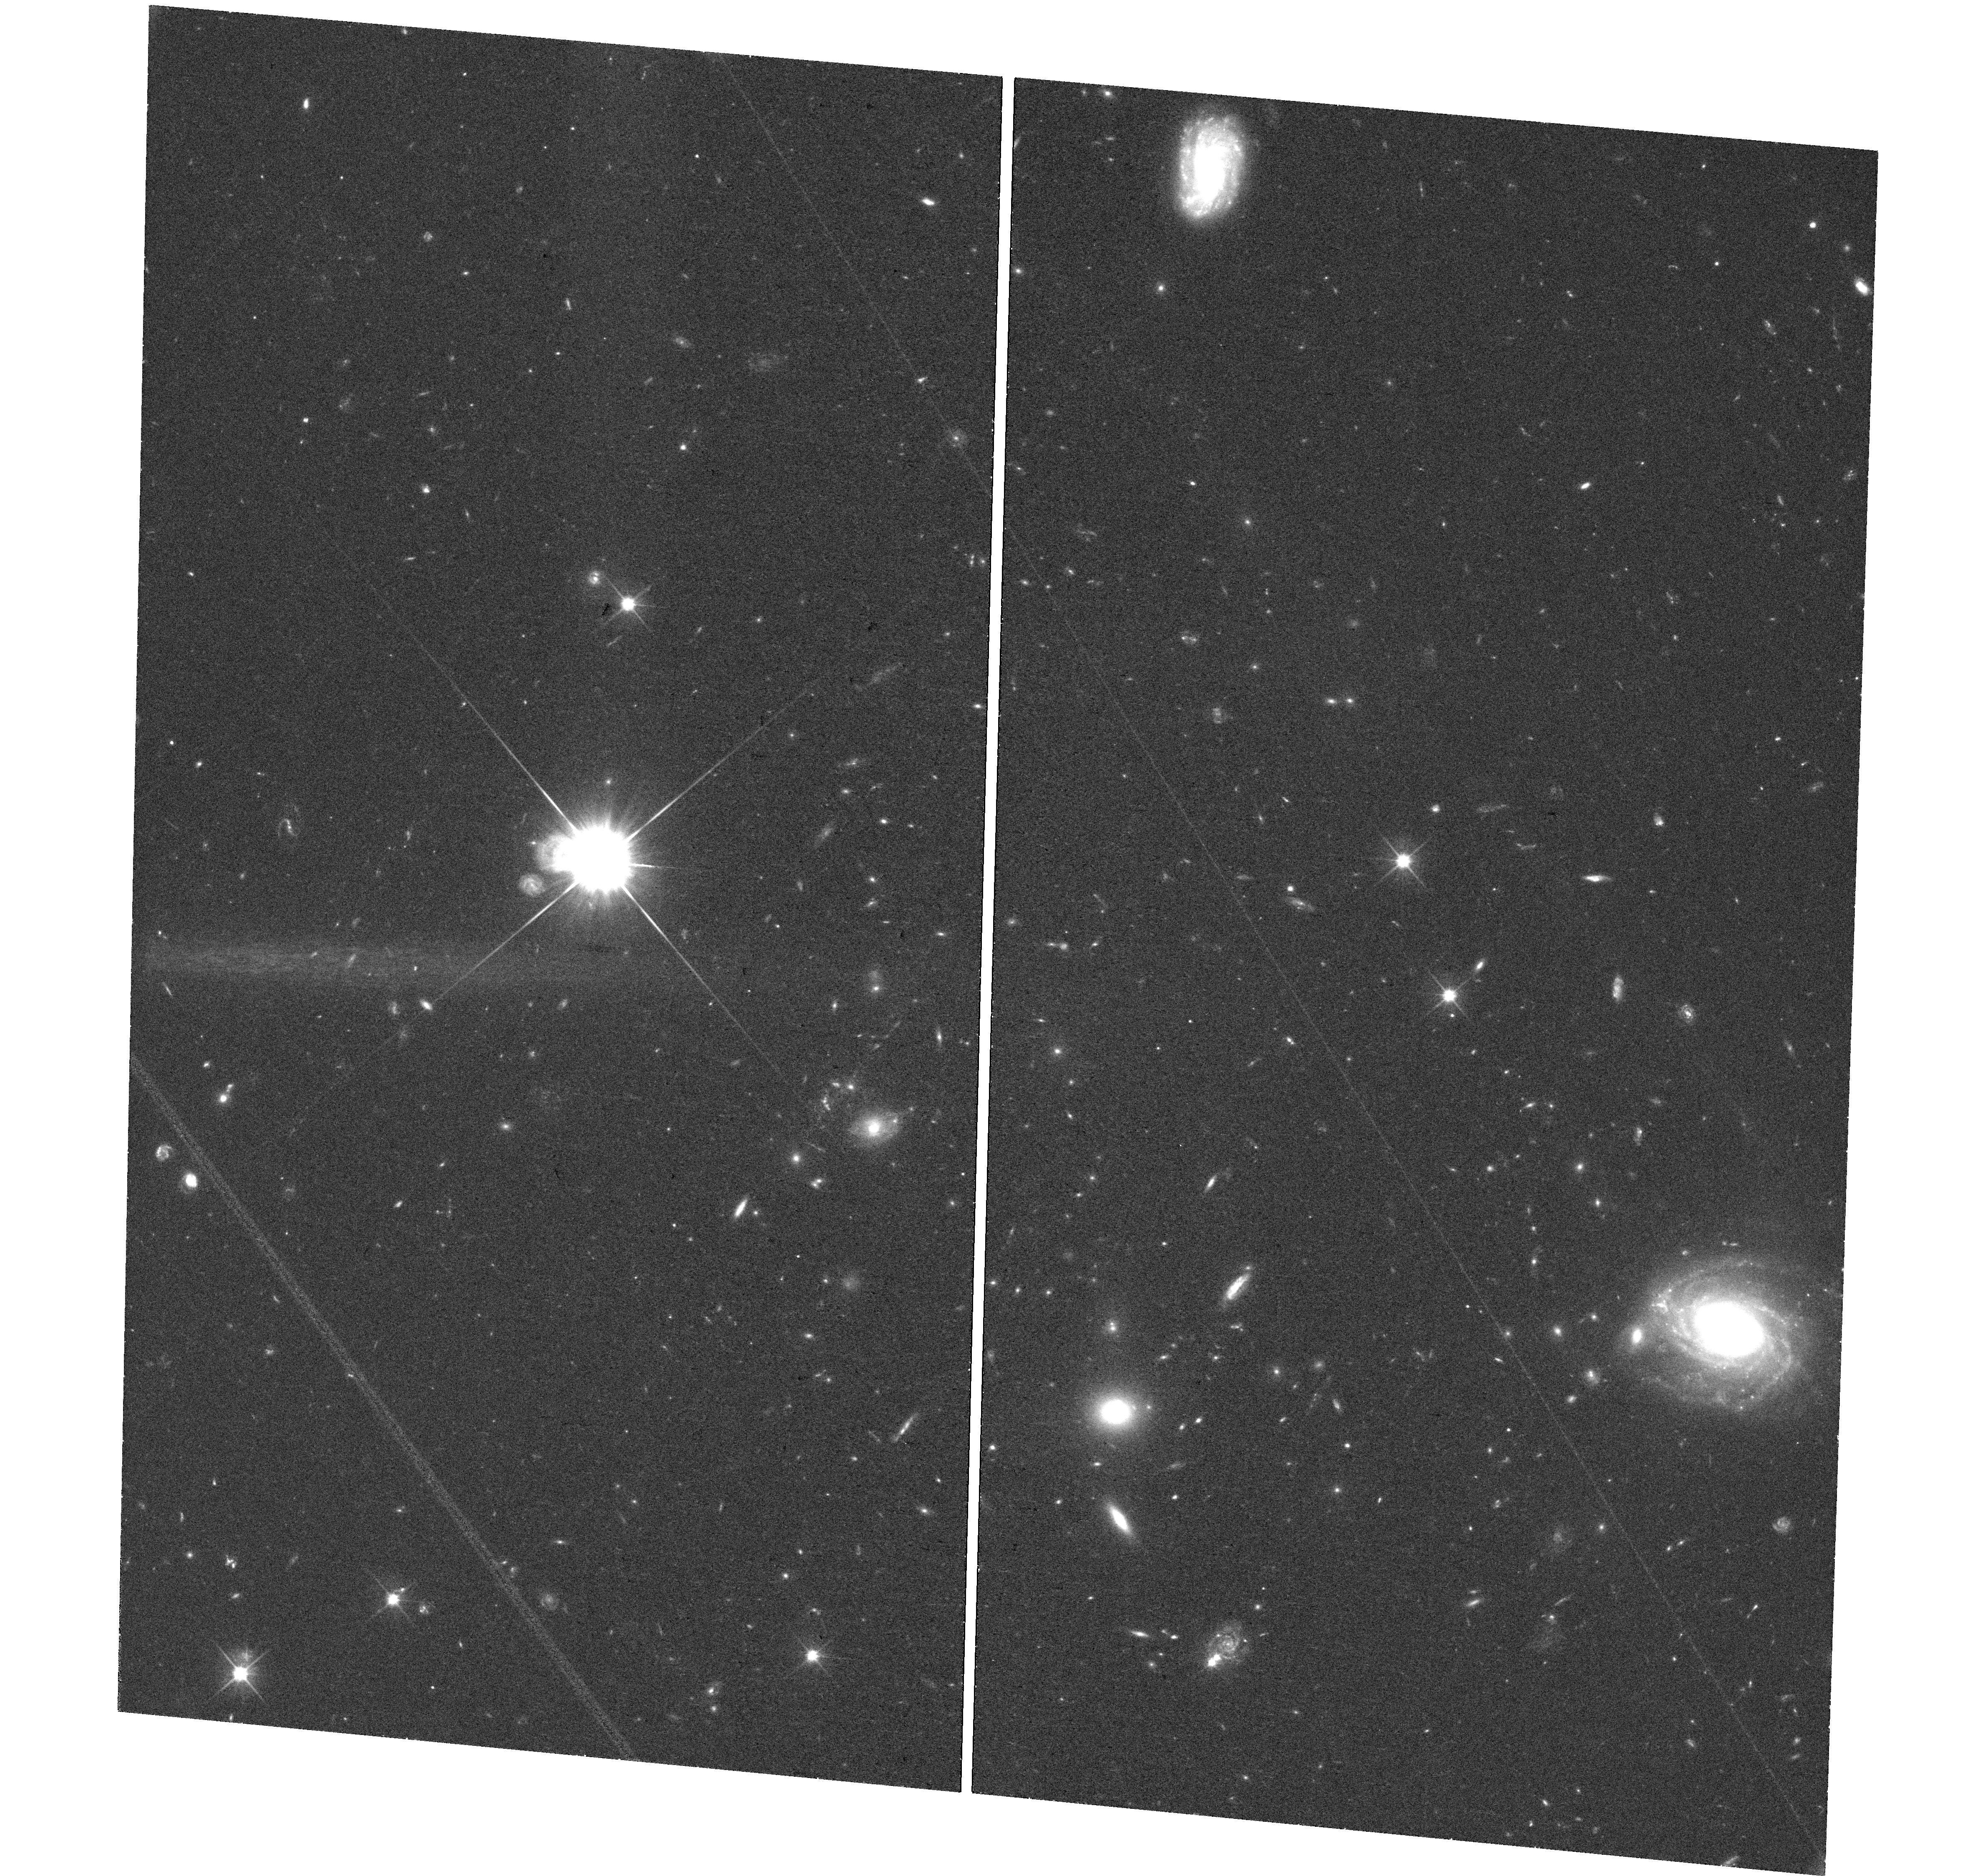
Target: GRB210704A
Instrument: WFC3/UVIS
Filter: F606W
Exposure: 36 min
Observation ID: hst_16275_u5_wfc3_uvis_f606w_ied9u5

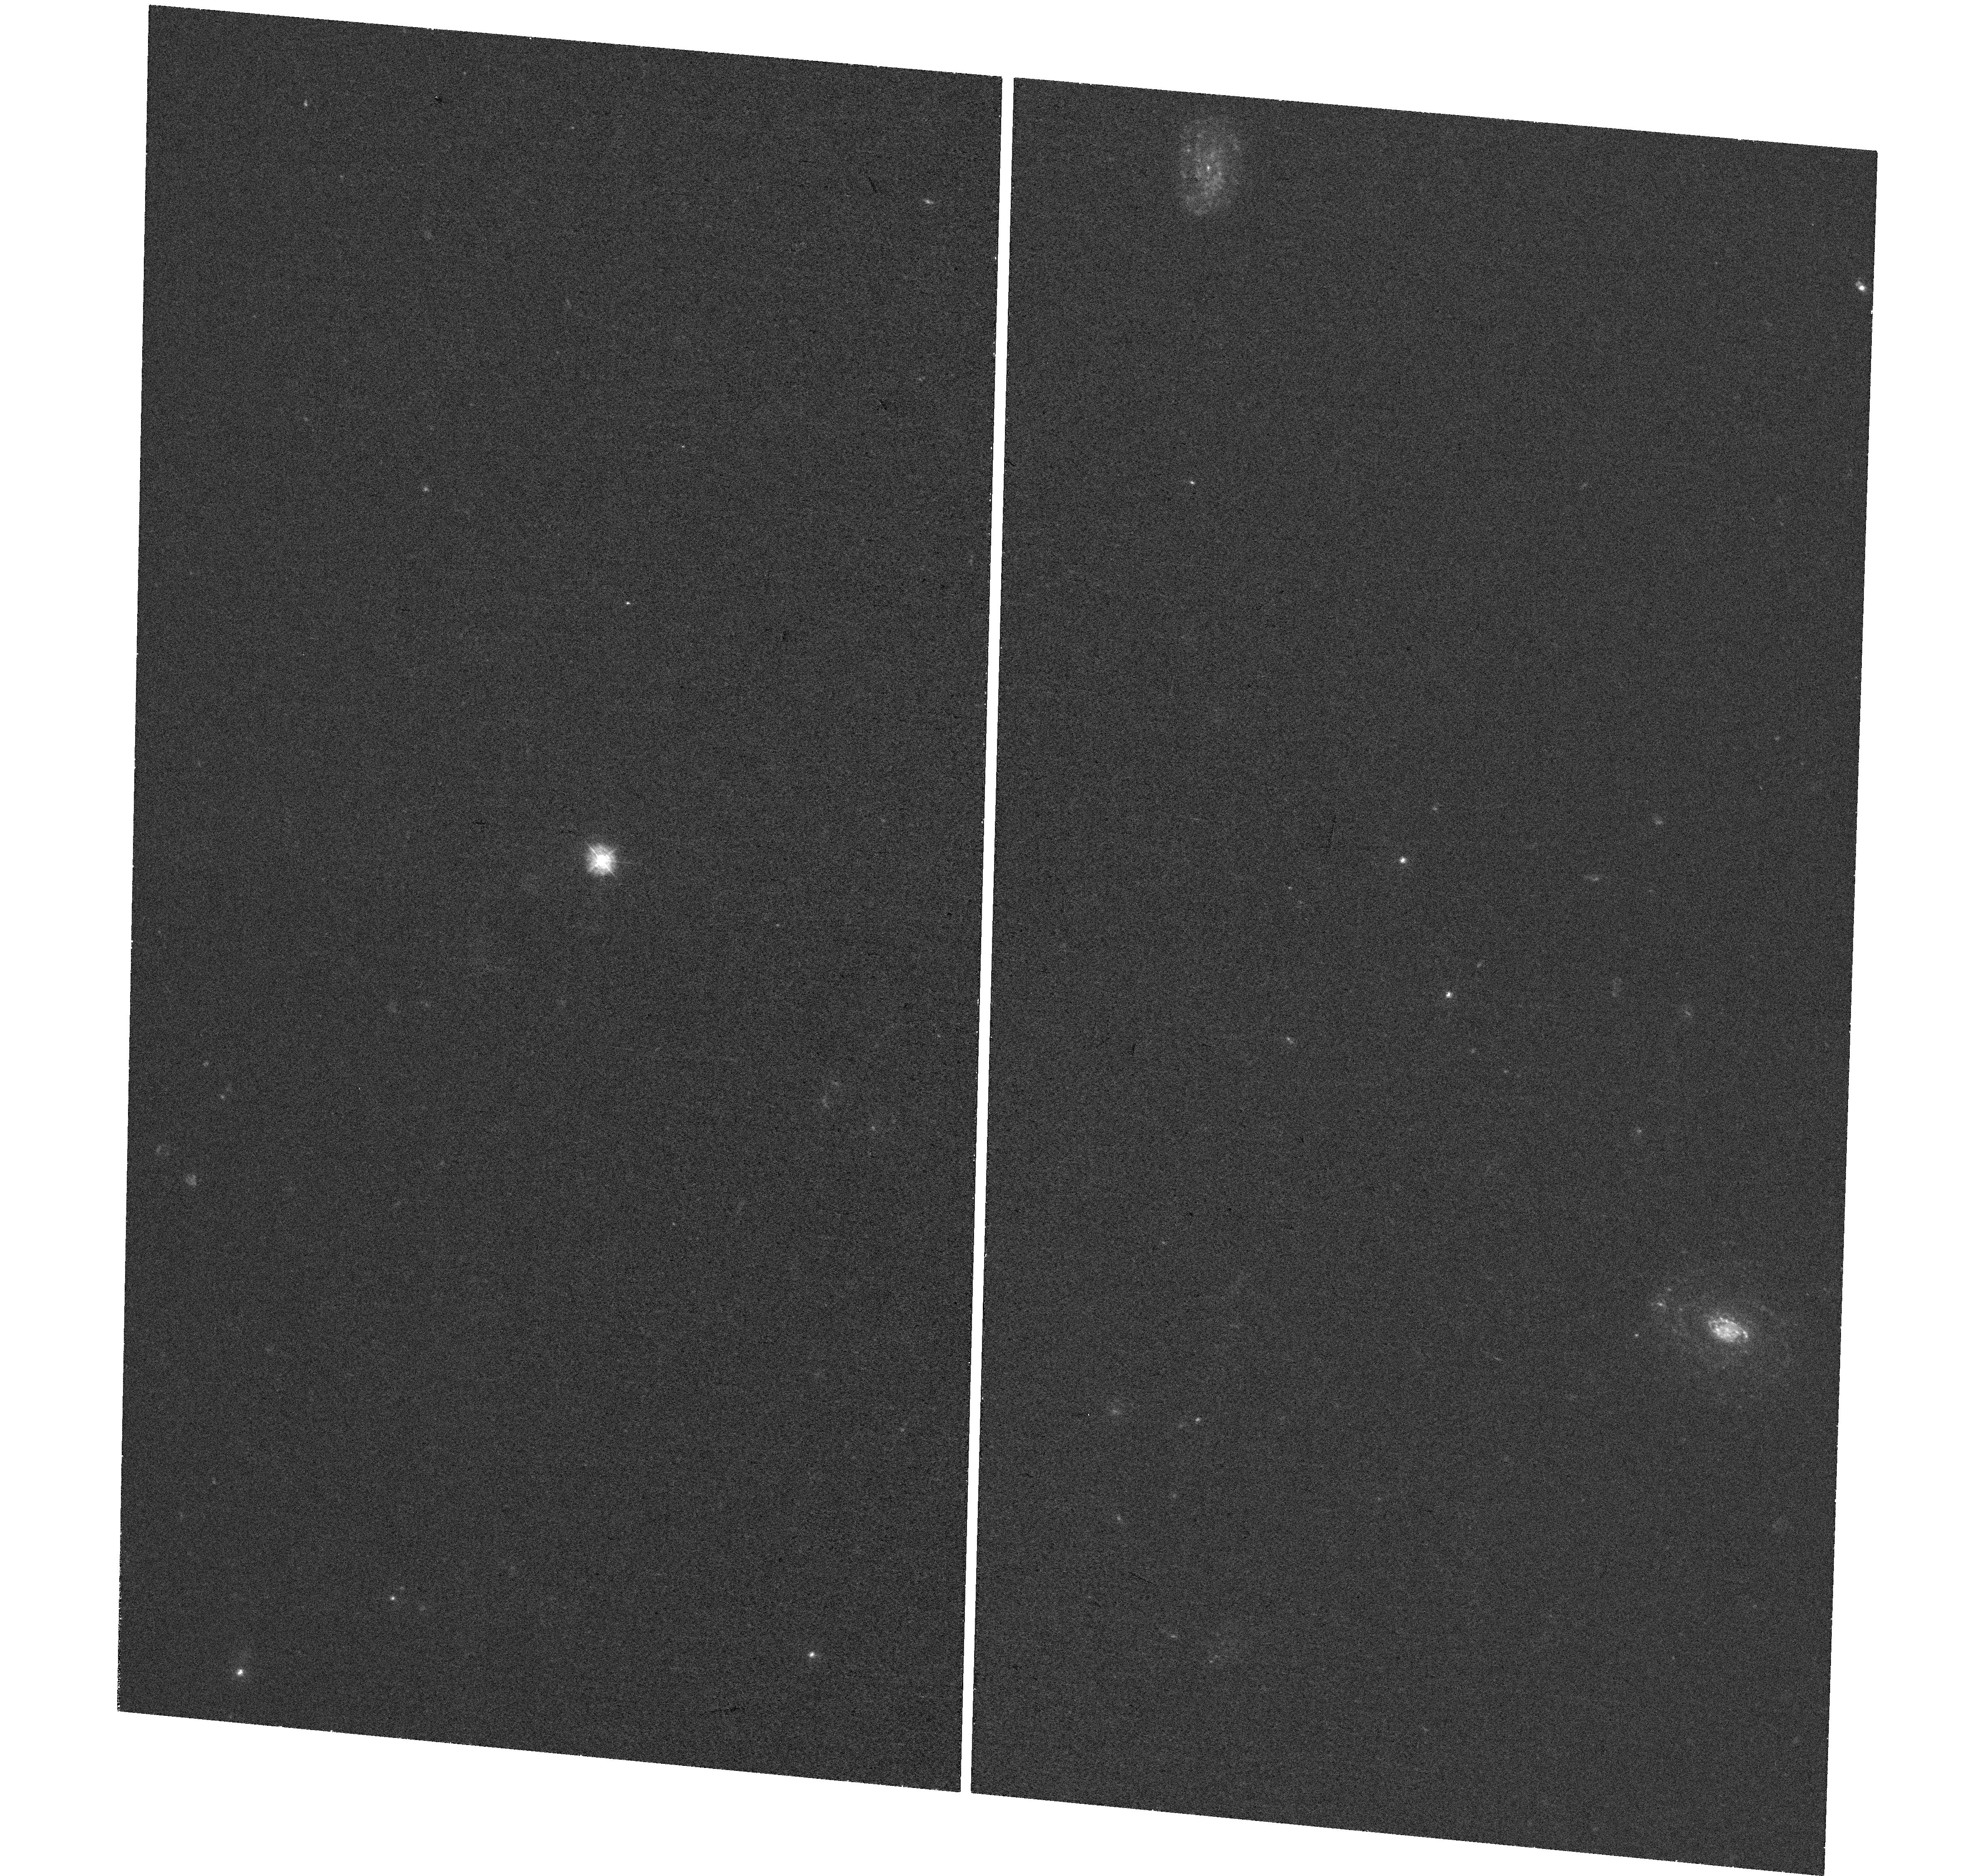
Target: GRB210704A
Instrument: WFC3/UVIS
Filter: F336W
Exposure: 35 min
Observation ID: hst_16275_u1_wfc3_uvis_f336w_ied9u1

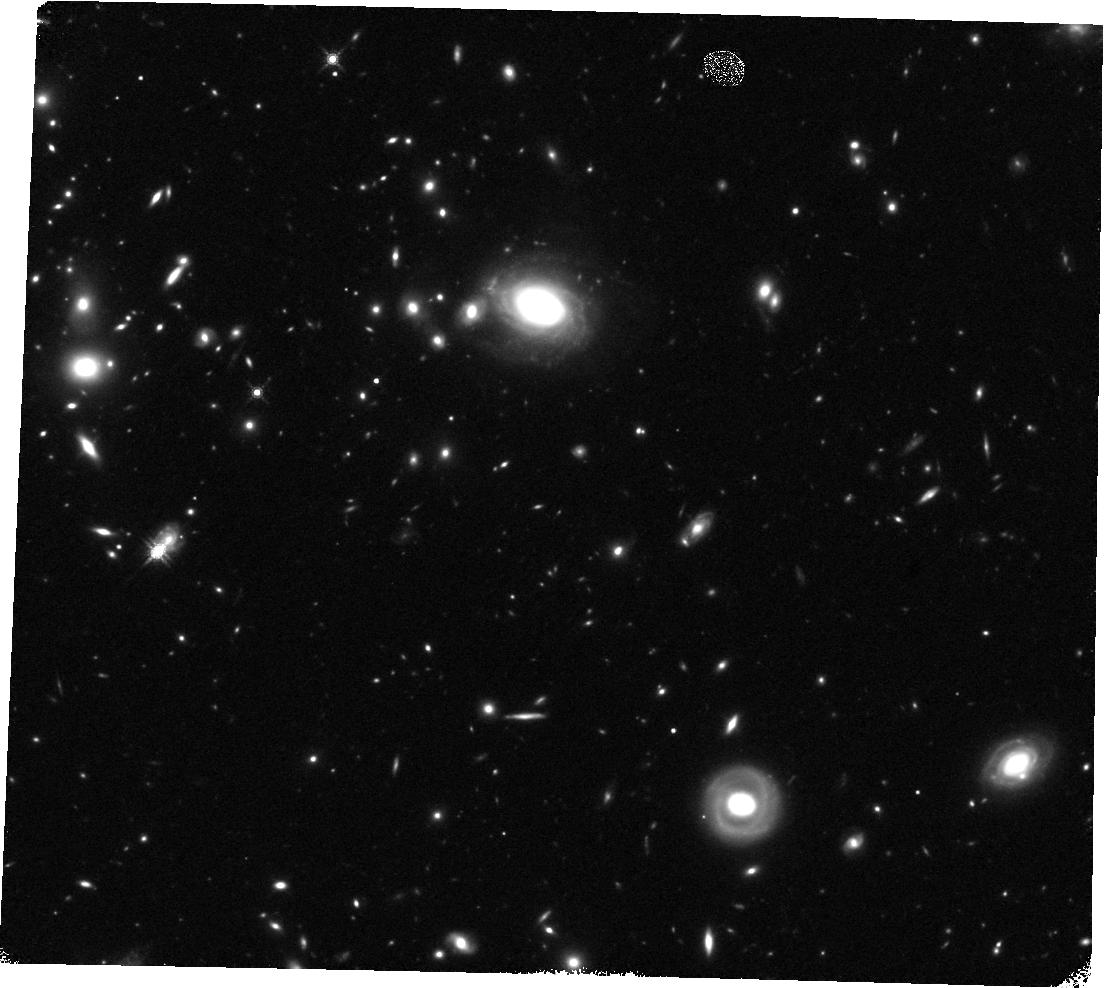
Target: GRB210704A
Instrument: WFC3/IR
Filter: F160W
Exposure: 22 min
Observation ID: hst_16275_m3_wfc3_ir_f160w_ied9m3

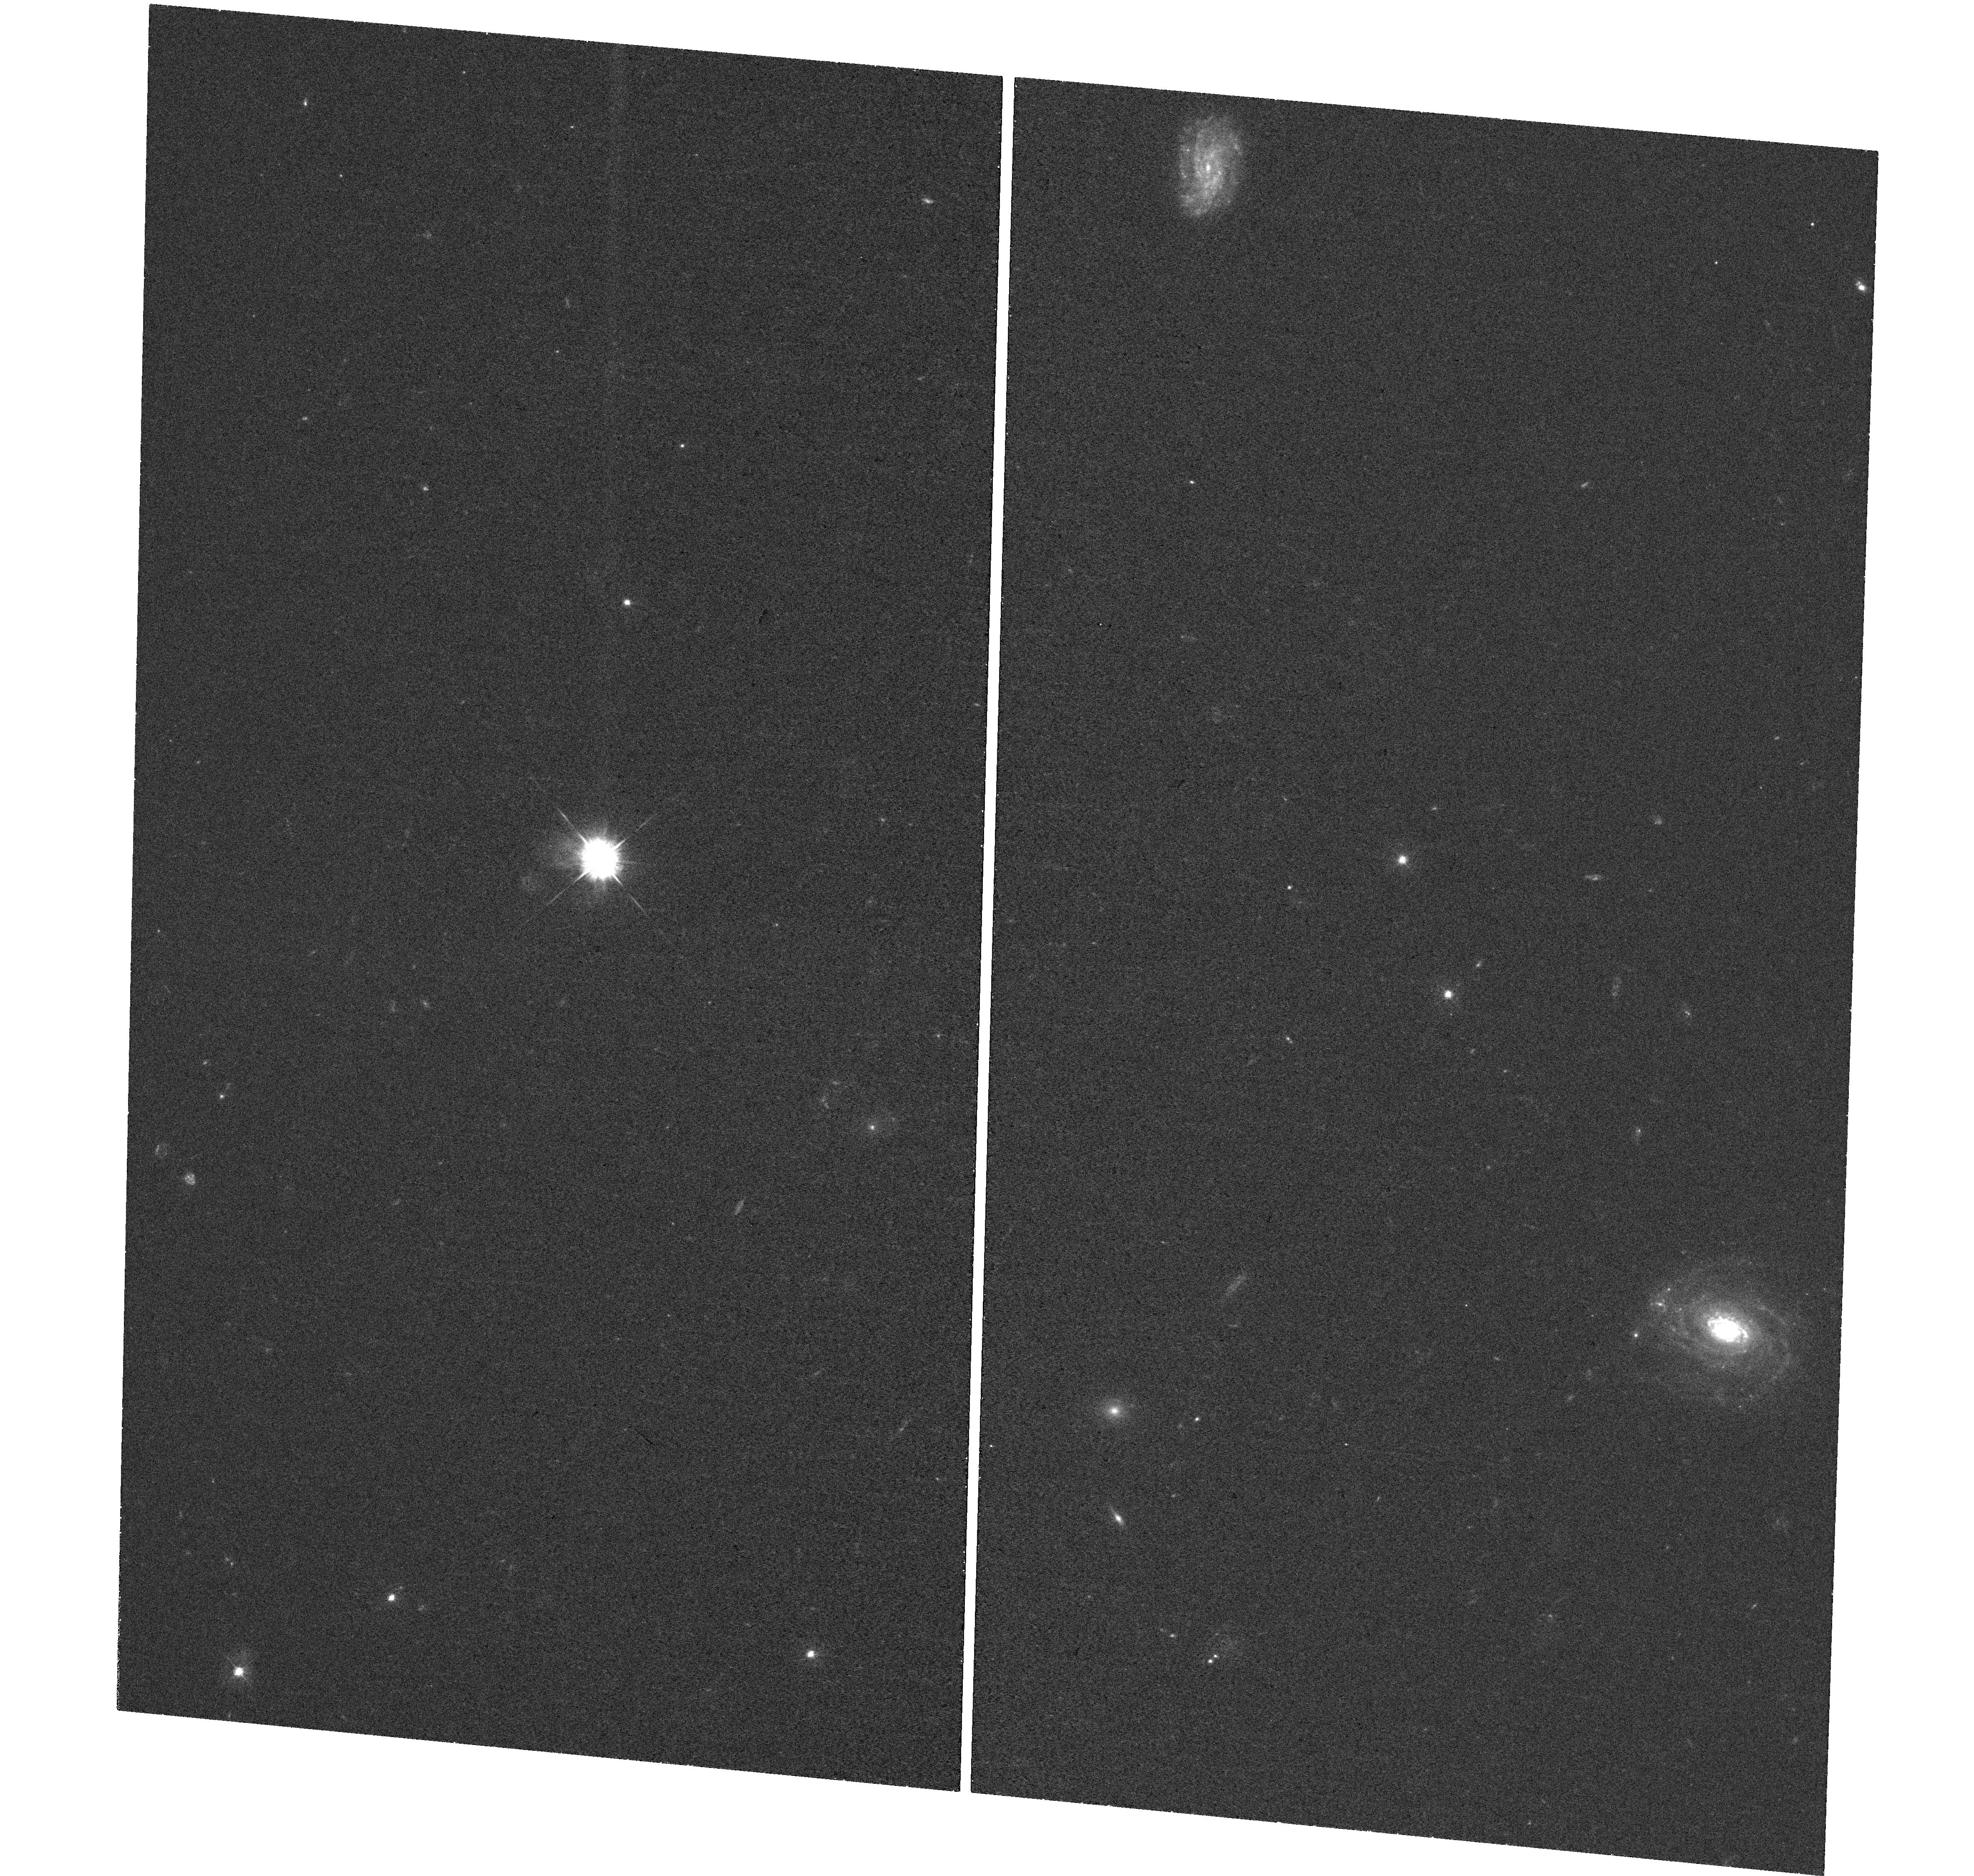
Target: GRB210704A
Instrument: WFC3/UVIS
Filter: F438W
Exposure: 35 min
Observation ID: hst_16275_u2_wfc3_uvis_f438w_ied9u2

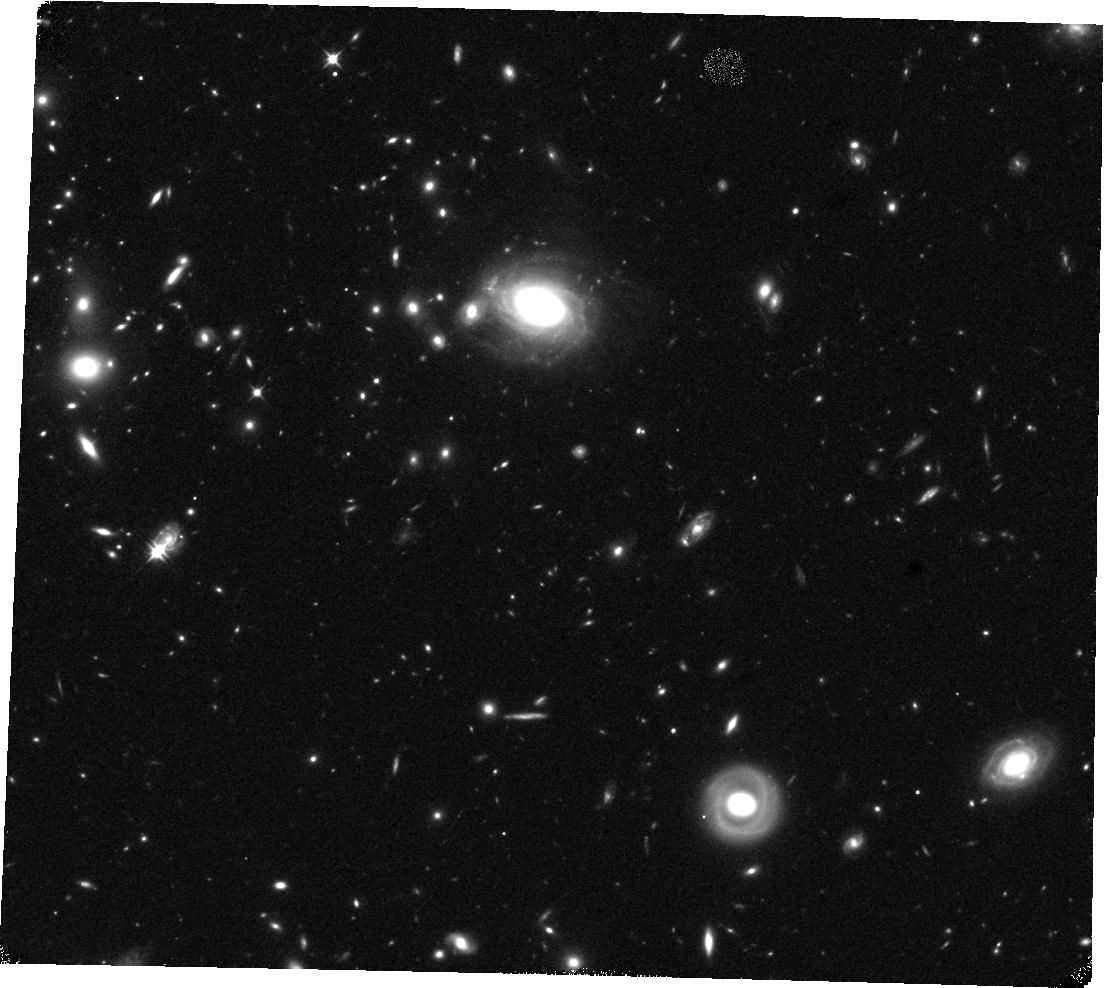
Target: GRB210704A
Instrument: WFC3/IR
Filter: F105W
Exposure: 20 min
Observation ID: hst_16275_m3_wfc3_ir_f105w_ied9m3

Compact binary mergers: R-process kilonovae and ultra-relativistic jets (PI: Tanvir, Nial Rahil)

The discovery of a gamma-ray flash and kilonova (KN; aka. macronova), AT2017gfo, associated with the first binary neutron star (BNS) merger detected by aLIGO/AdV, GW170817, heralded the era of GW+EM multi-messenger astronomy. This landmark event confirmed both the association of short GRBs with binary mergers, and that neutron star material can be ejected in sufficient quantities to power a detectable radioactive transient. It opened a new window on several long-standing problems in astrophysics, cosmology and fundamental physics, including the possibility that BNS and NSBH compact binary mergers represent the dominant source of heavy r-process elements in the universe. However, the lack of success in identifying similar events in the O3 run of the gravitational wave detector network so far has highlighted that their rate is low in the nearby universe (e.g. d<200 Mpc), thus opportunities for intensive study of kilonovae, crucial to understanding their heavy element yields, for example, will be infrequent. Here we propose a ToO campaign targeting a kilonova discovered during cycle 28. This is between the GW network science runs, but KNe may still be found in blind surveys, accompanying short-GRBs, or during GW engineering runs. HST has already made unique contributions to the follow-up of AT2017gfo and its off-axis relativistic jet, and also provided the primary evidence for the most compelling cases of KNe following SGRBs. Our program is flexible to adapt for different possible scenarios, and will be crucial for understanding the diversity of EM signatures from neutron star compact binary mergers, and providing the data to test increasingly sophisticated KN models.